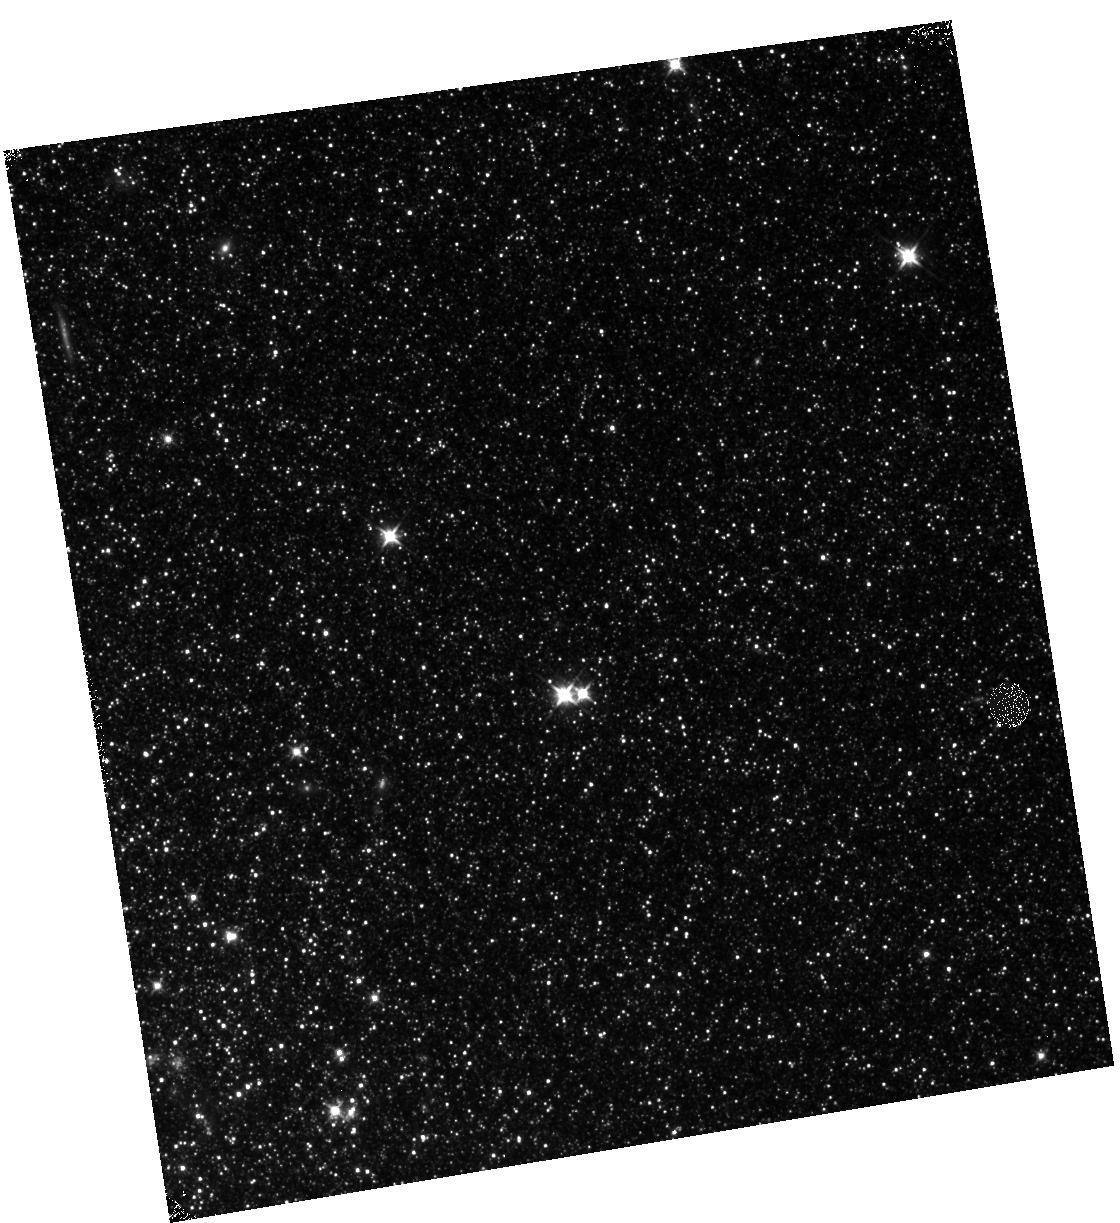
Target: M31-B15-F12-IR. Instrument: WFC3/IR. Filter: F110W. Exposure: 12 min. Observation ID: hst_12056_12_wfc3_ir_f110w_ibf012

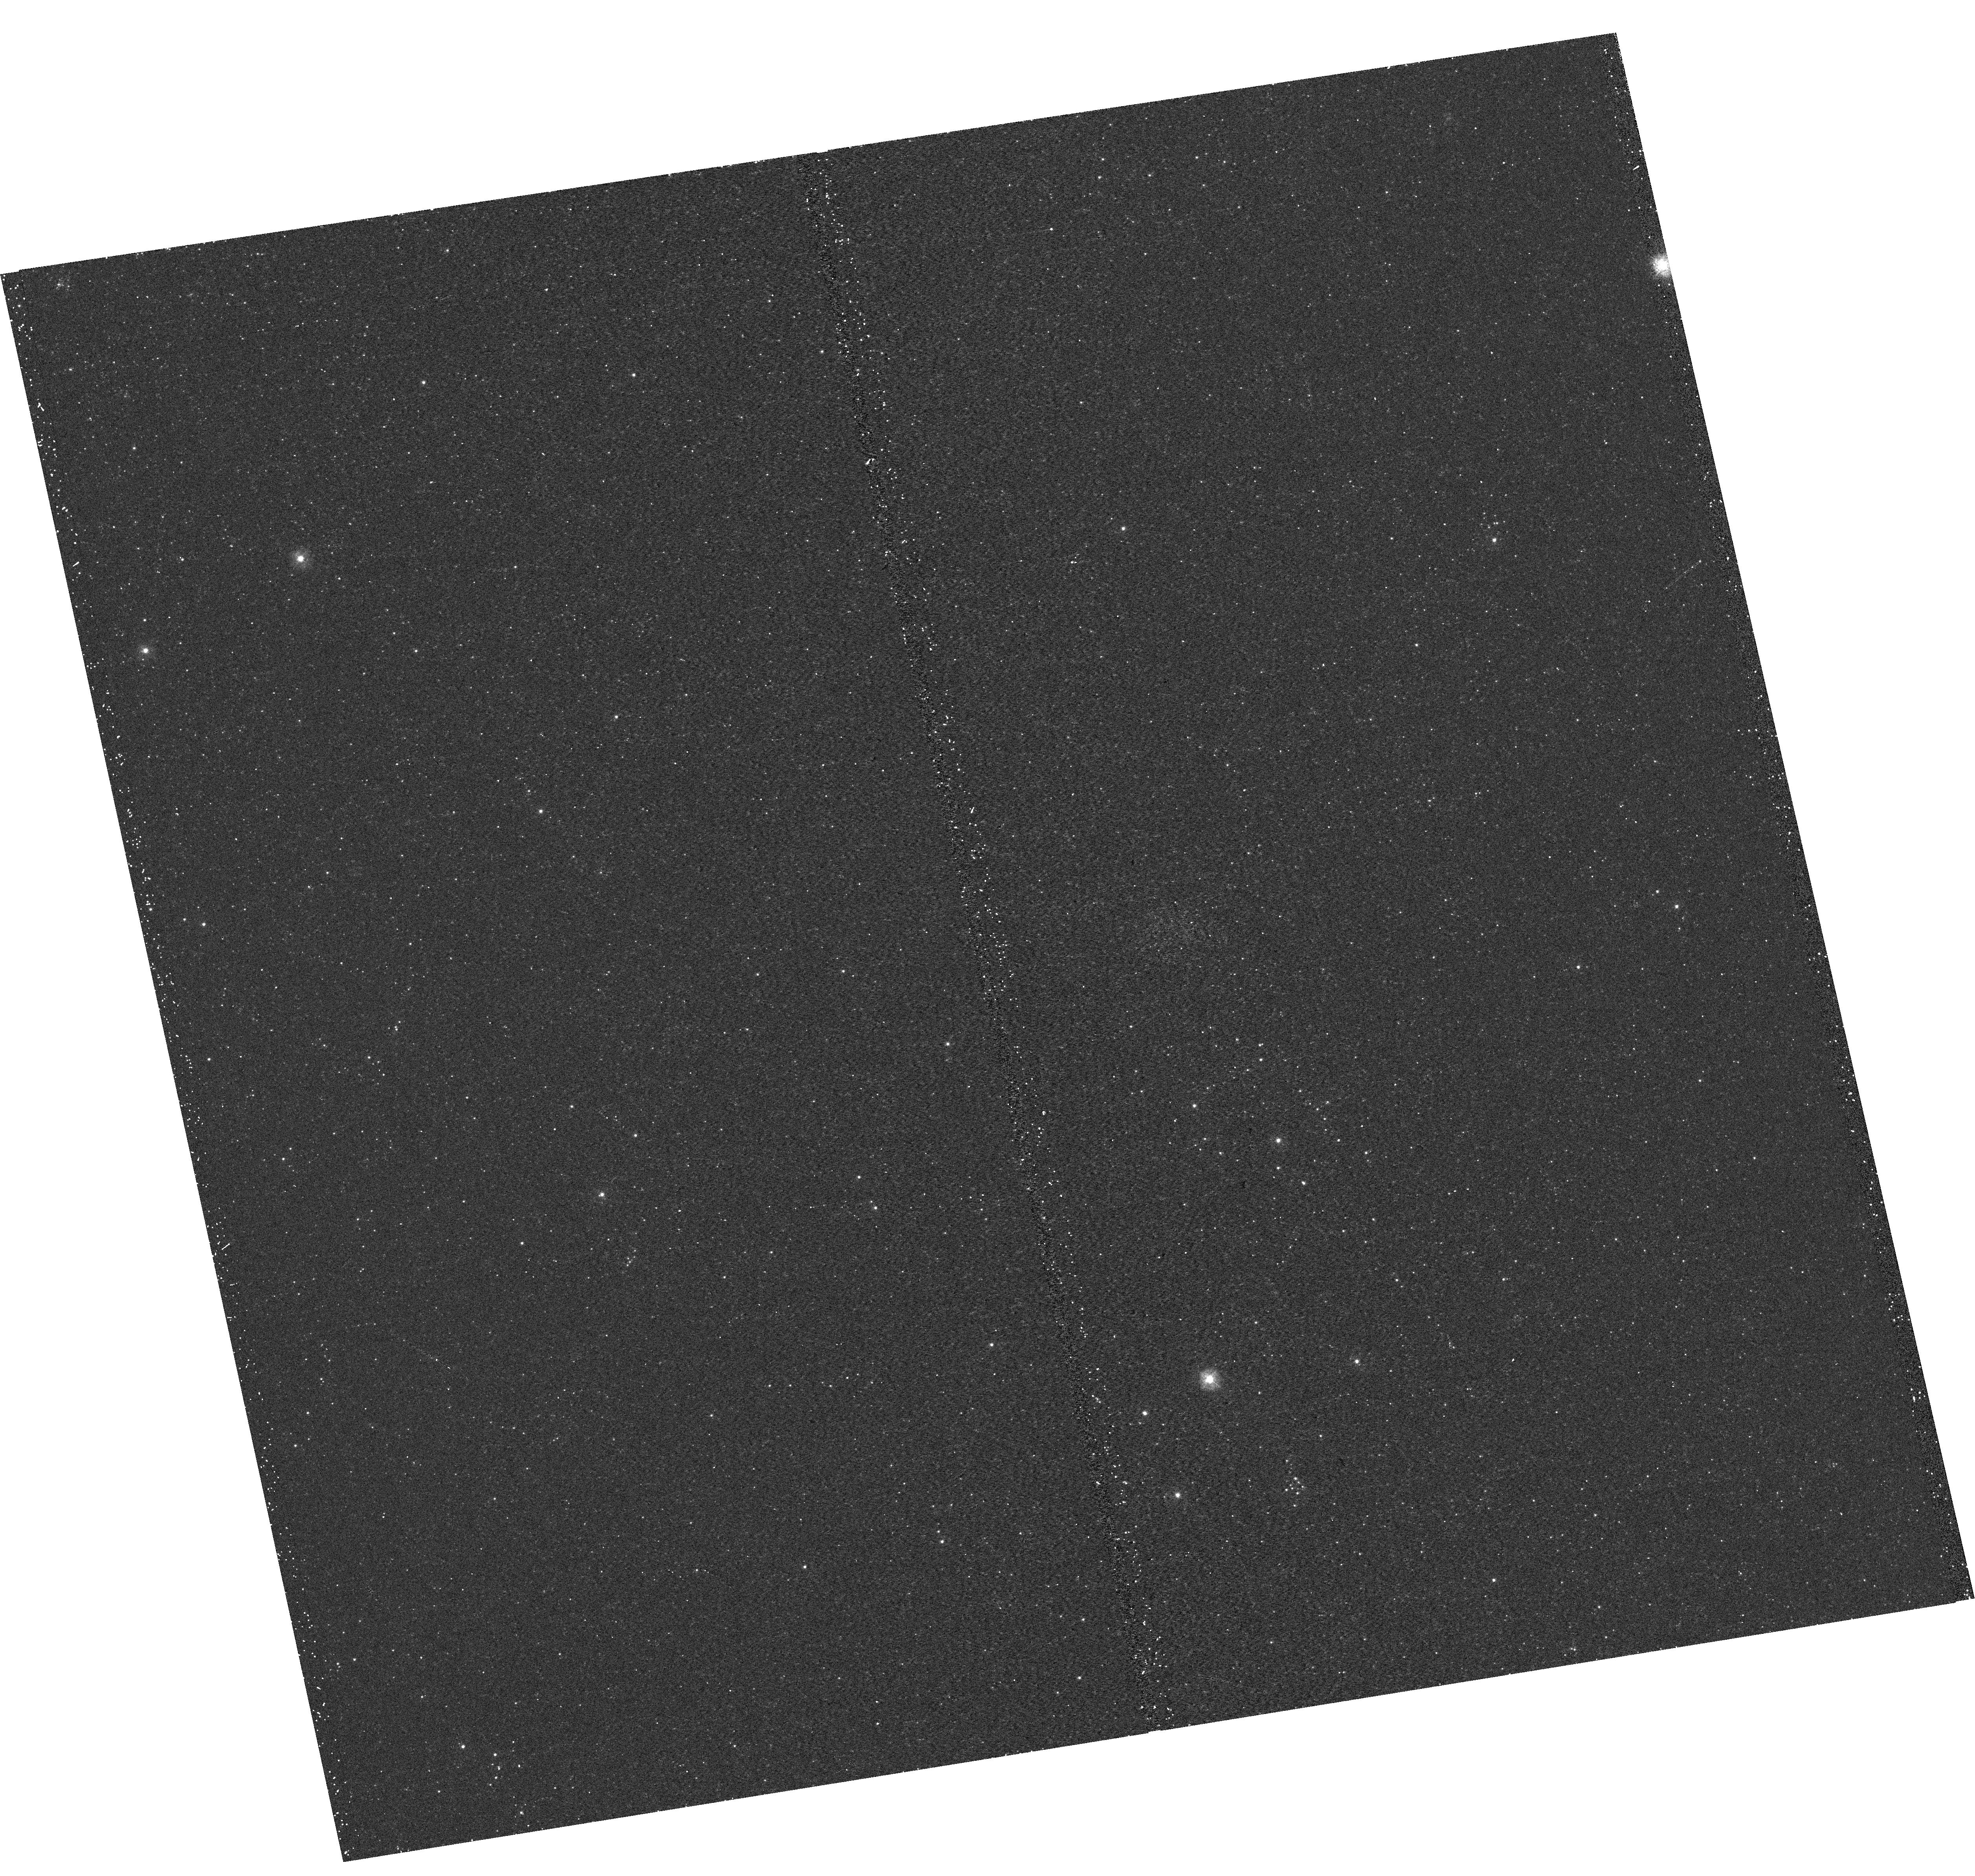
Target: M31-B15-F01-UVIS. Instrument: WFC3/UVIS. Filter: F275W. Exposure: 17 min. Observation ID: hst_12056_01_wfc3_uvis_f275w_ibf001

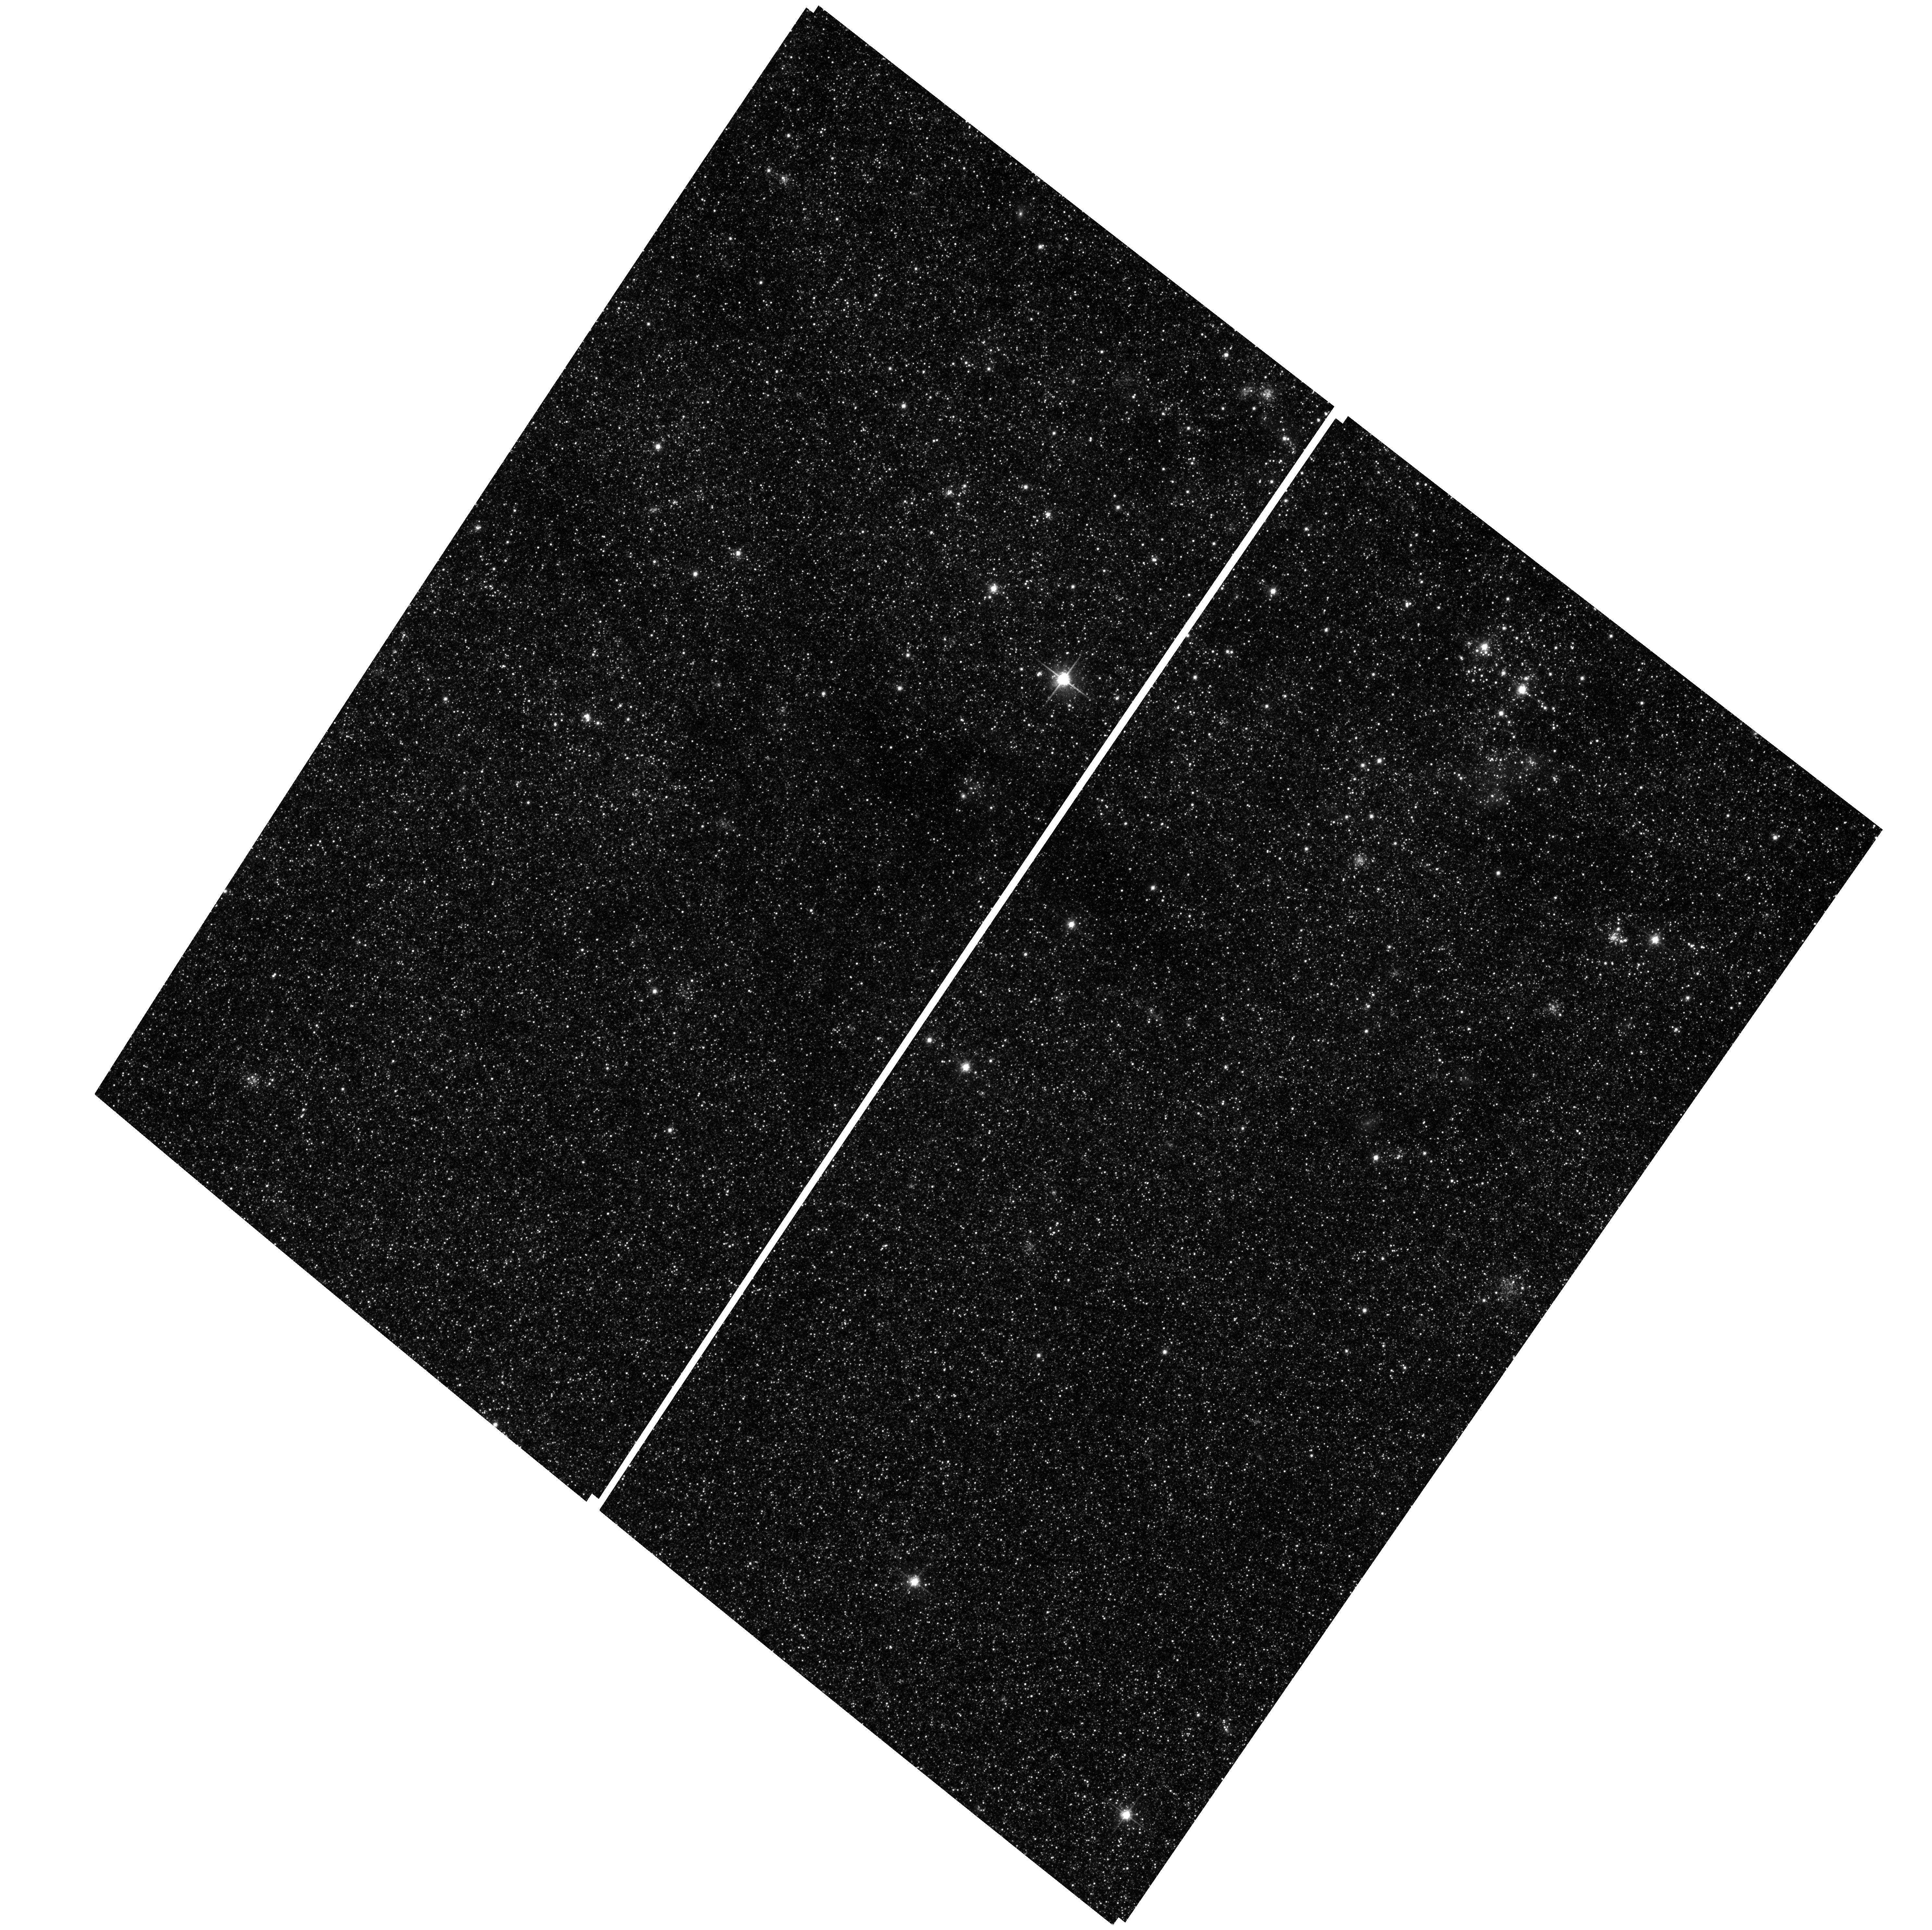
Target: M31-B15-F17-WFC. Instrument: ACS/WFC. Filter: F814W. Exposure: 29 min. Observation ID: hst_12056_14_acs_wfc_f814w_jbf014

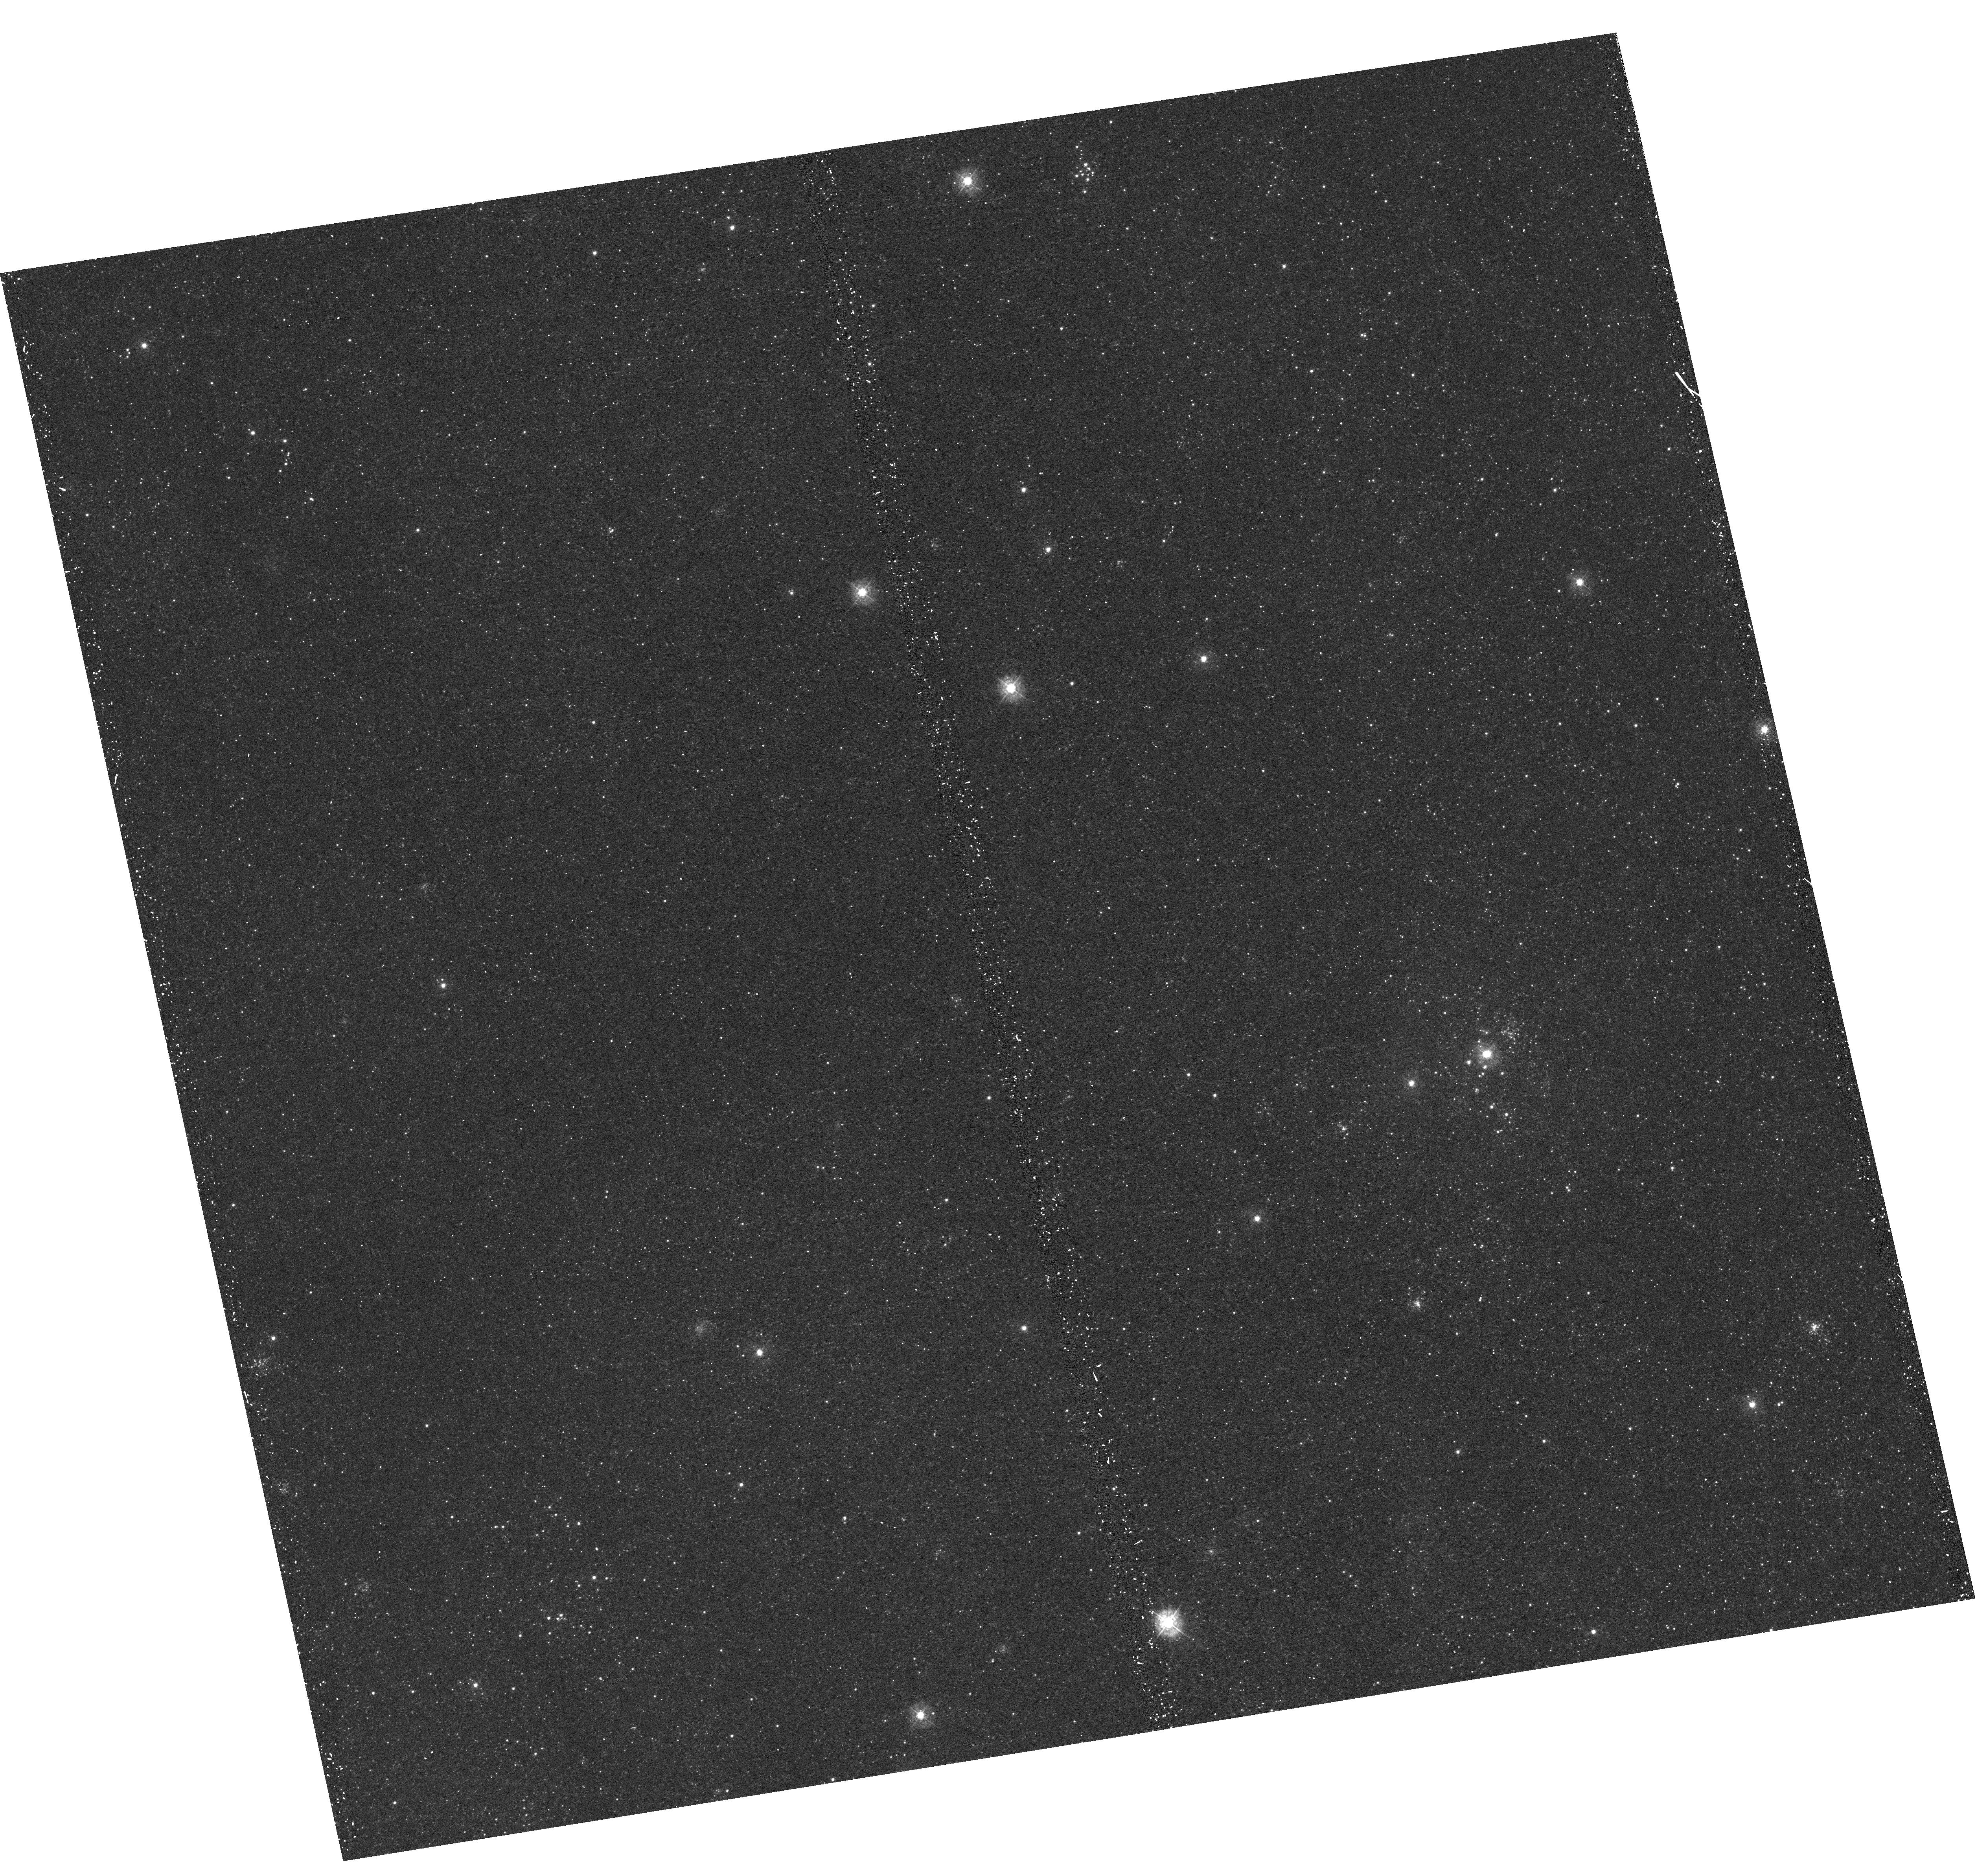
Target: M31-B15-F07-UVIS. Instrument: WFC3/UVIS. Filter: F336W. Exposure: 22 min. Observation ID: hst_12056_07_wfc3_uvis_f336w_ibf007

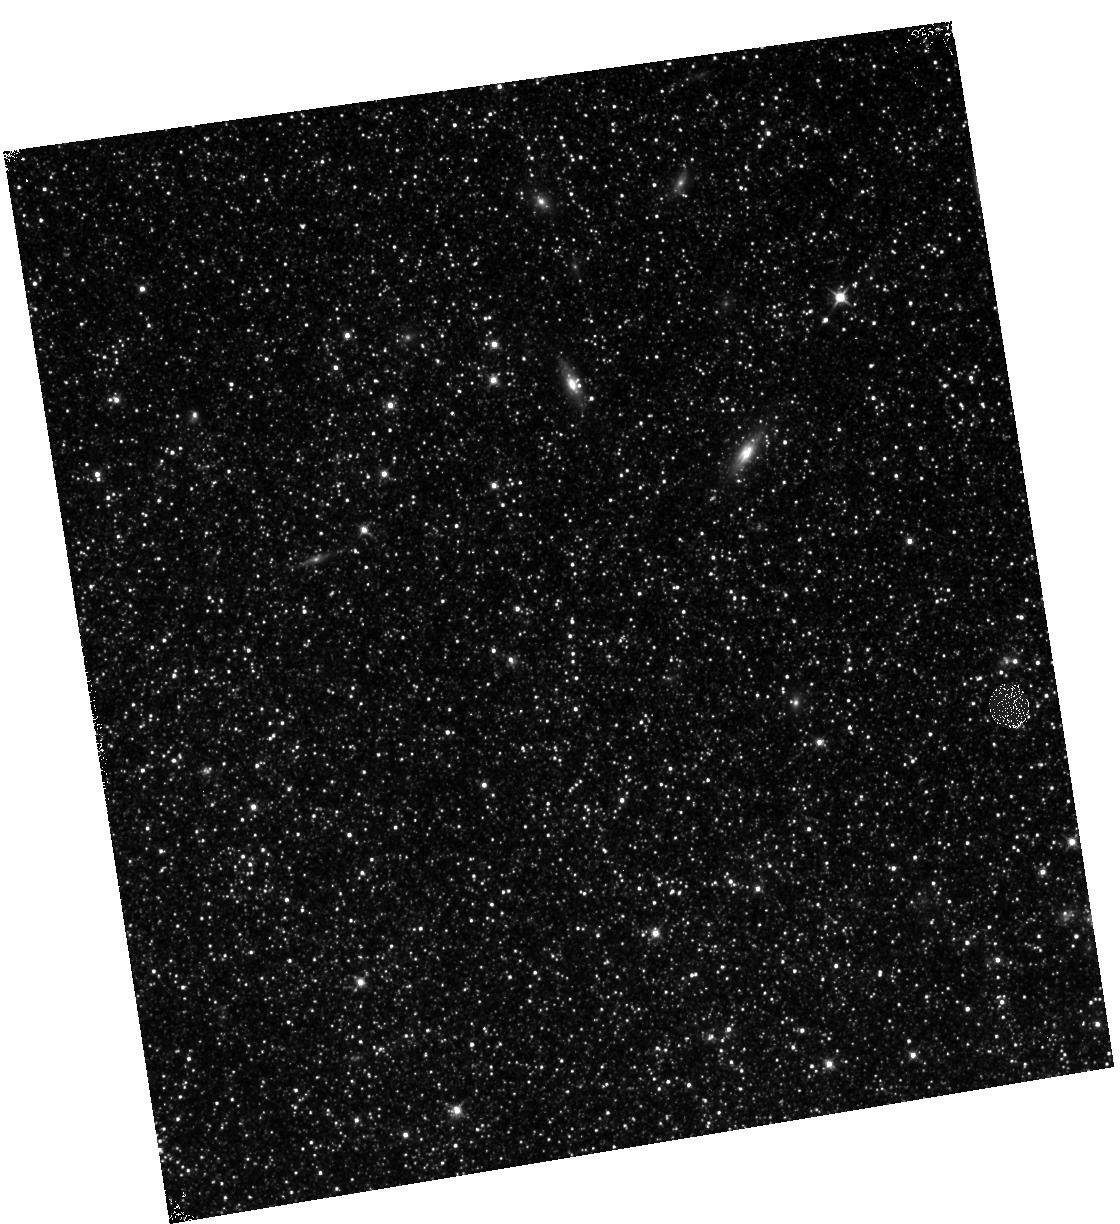
Target: M31-B15-F11-IR. Instrument: WFC3/IR. Filter: F110W. Exposure: 12 min. Observation ID: hst_12056_11_wfc3_ir_f110w_ibf011

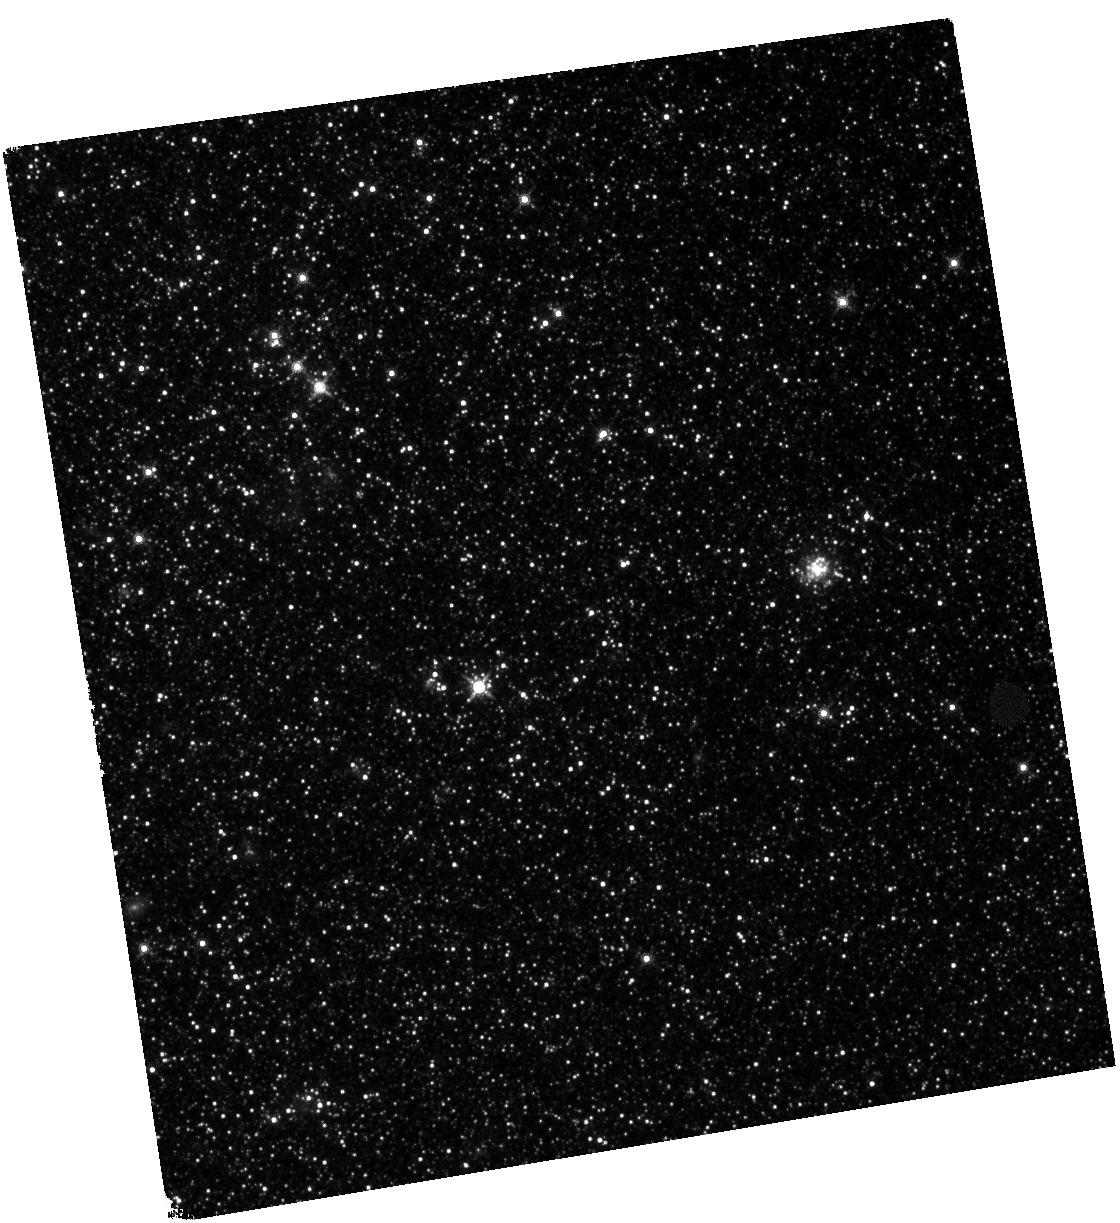
Target: M31-B15-F18-IR. Instrument: WFC3/IR. Filter: F160W. Exposure: 27 min. Observation ID: hst_12056_18_wfc3_ir_f160w_ibf018

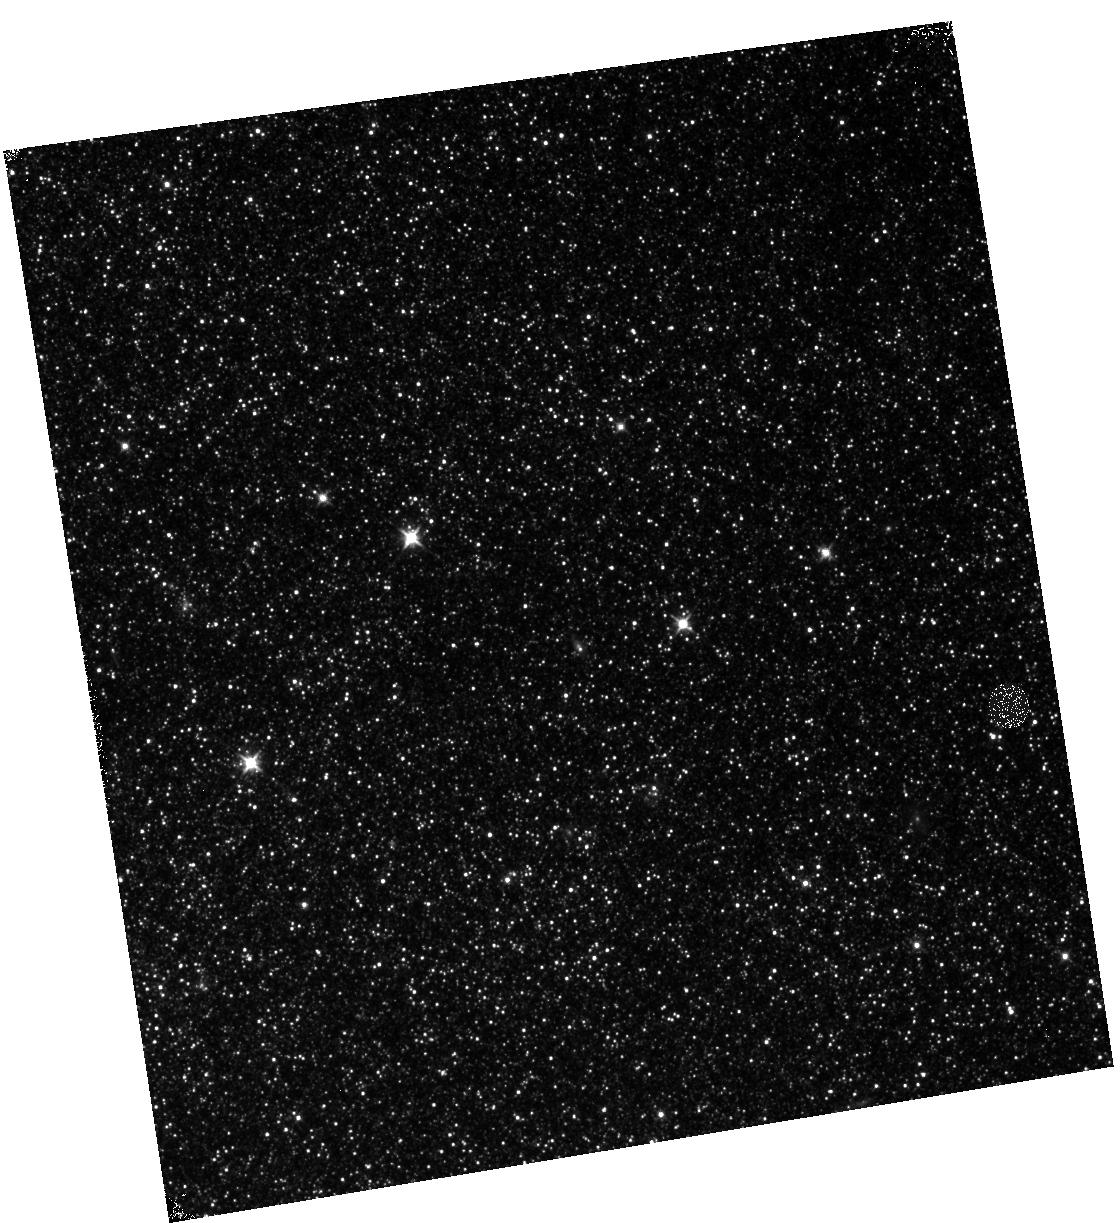
Target: M31-B15-F05-IR. Instrument: WFC3/IR. Filter: F110W. Exposure: 12 min. Observation ID: hst_12056_05_wfc3_ir_f110w_ibf005

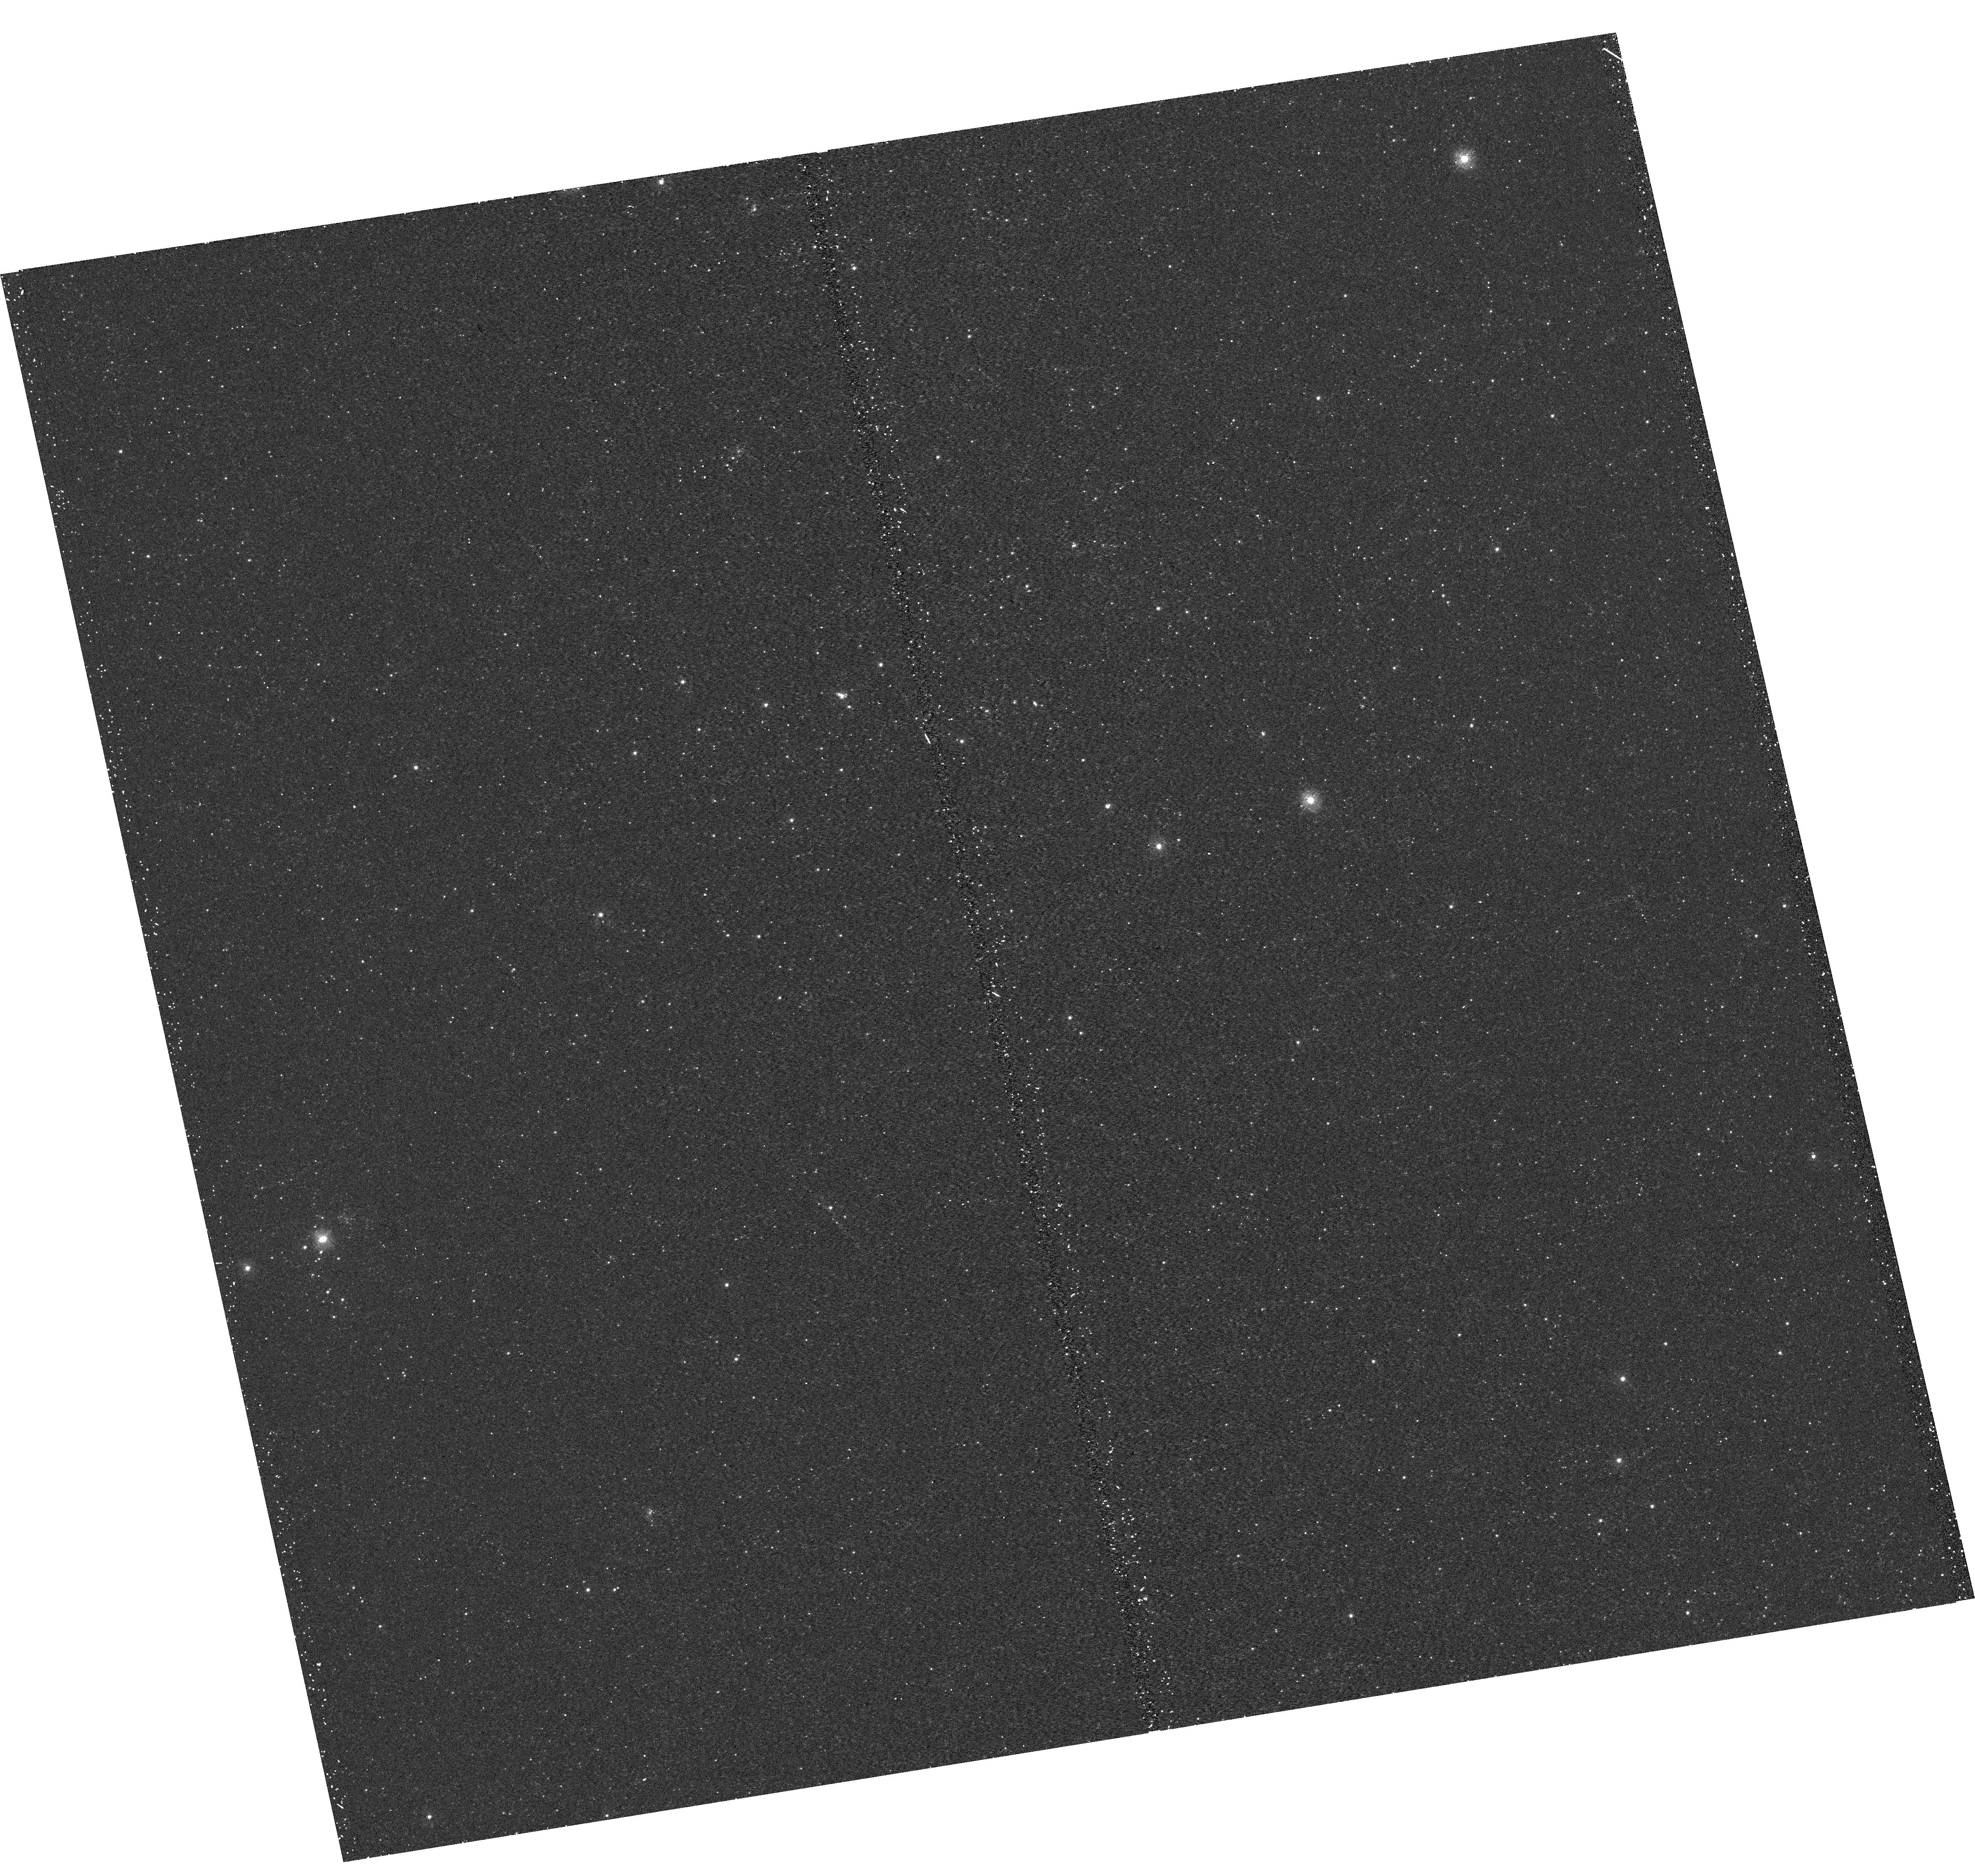
Target: M31-B15-F08-UVIS. Instrument: WFC3/UVIS. Filter: F275W. Exposure: 17 min. Observation ID: hst_12056_08_wfc3_uvis_f275w_ibf008

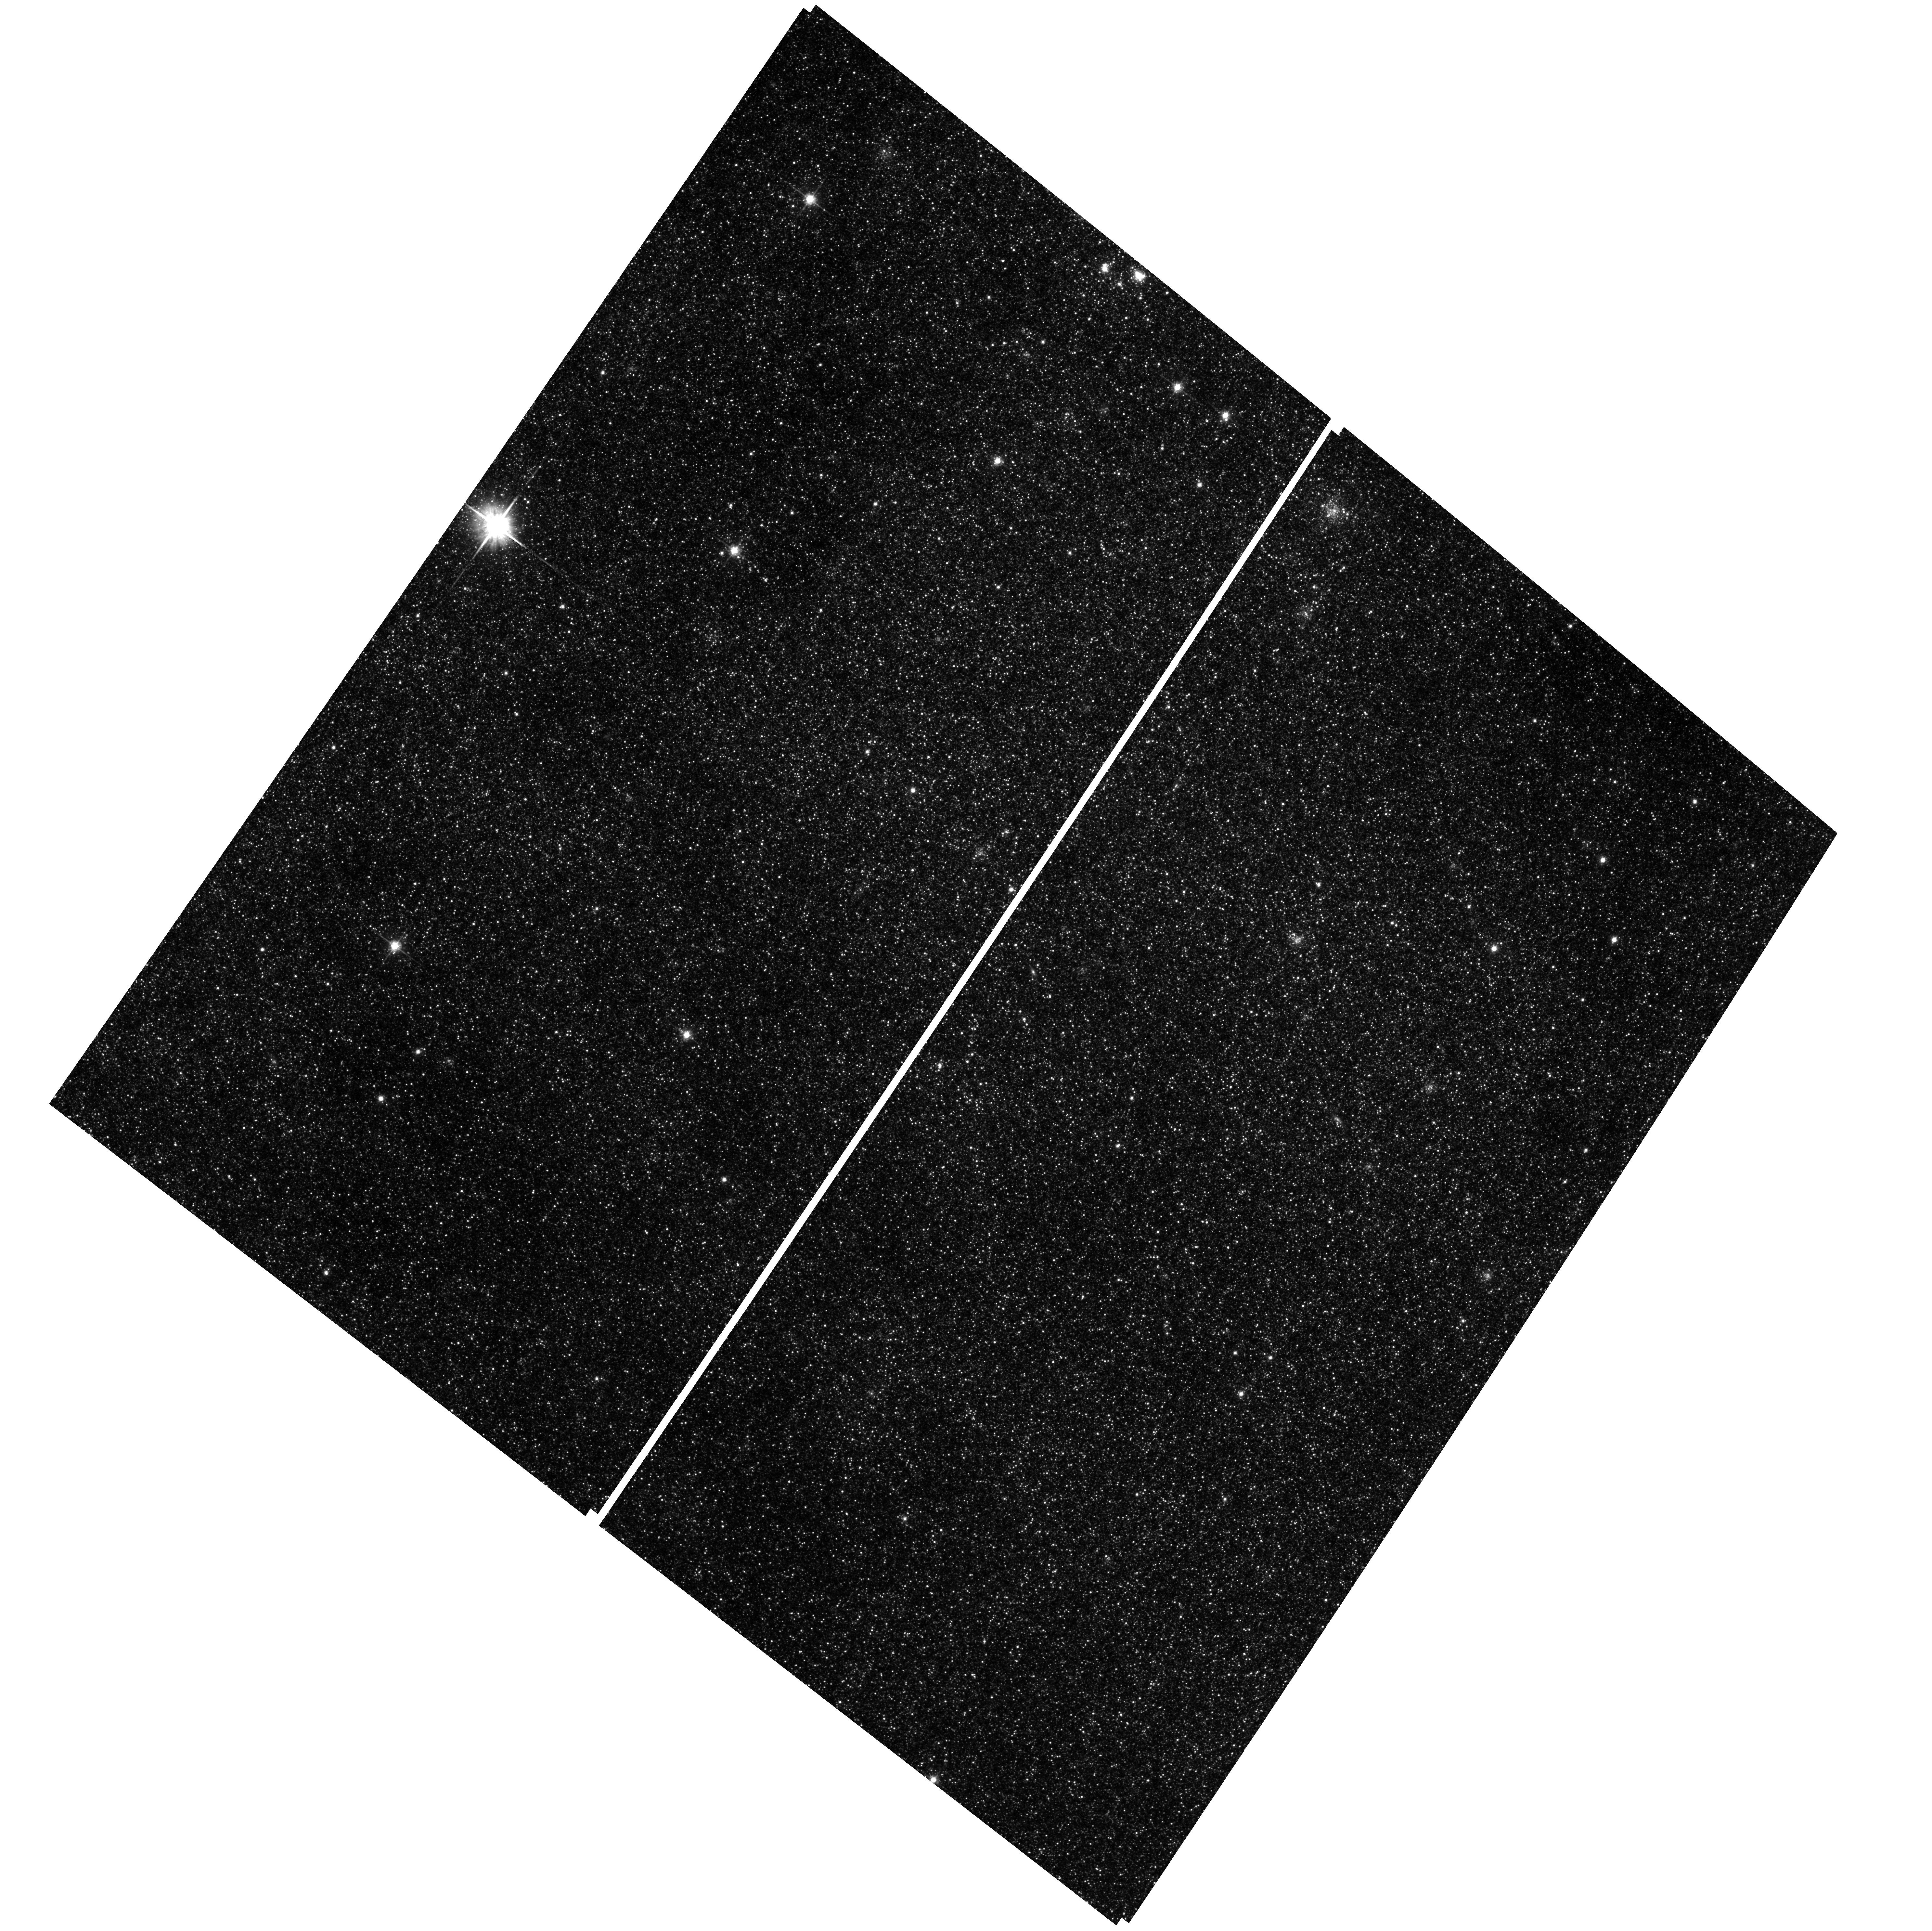
Target: M31-B15-F09-WFC. Instrument: ACS/WFC. Filter: F814W. Exposure: 25 min. Observation ID: hst_12056_12_acs_wfc_f814w_jbf012

A Panchromatic Hubble Andromeda Treasury - I (PI: Dalcanton, Julianne)

We propose to image the north east quadrant of M31 to deep limits in the UV, optical, and near-IR. HST imaging should resolve the galaxy into more than 100 million stars, all with common distances and foreground extinctions. UV through NIR stellar photometry (F275W, F336W with WFC3/UVIS, F475W and F814W with ACS/WFC, and F110W and F160W with WFC3/NIR) will provide effective temperatures for a wide range of spectral types, while simultaneously mapping M31's extinction. Our central science drivers are to: understand high-mass variations in the stellar IMF as a function of SFR intensity and metallicity; capture the spatially-resolved star formation history of M31; study a vast sample of stellar clusters with a range of ages and metallicities. These are central to understanding stellar evolution and clustered star formation; constraining ISM energetics; and understanding the counterparts and environments of transient objects (novae, SNe, variable stars, x-ray sources, etc.). As its legacy, this survey adds M31 to the Milky Way and Magellanic Clouds as a fundamental calibrator of stellar evolution and star-formation processes for understanding the stellar populations of distant galaxies. Effective exposure times are 977s in F275W, 1368s in F336W, 4040s in F475W, 4042s in F814W, 699s in F110W, and 1796s in F160W, including short exposures to avoid saturation of bright sources. These depths will produce photon-limited images in the UV. Images will be crowding-limited in the optical and NIR, but will reach below the red clump at all radii. The images will reach the Nyquist sampling limit in F160W, F475W, and F814W.